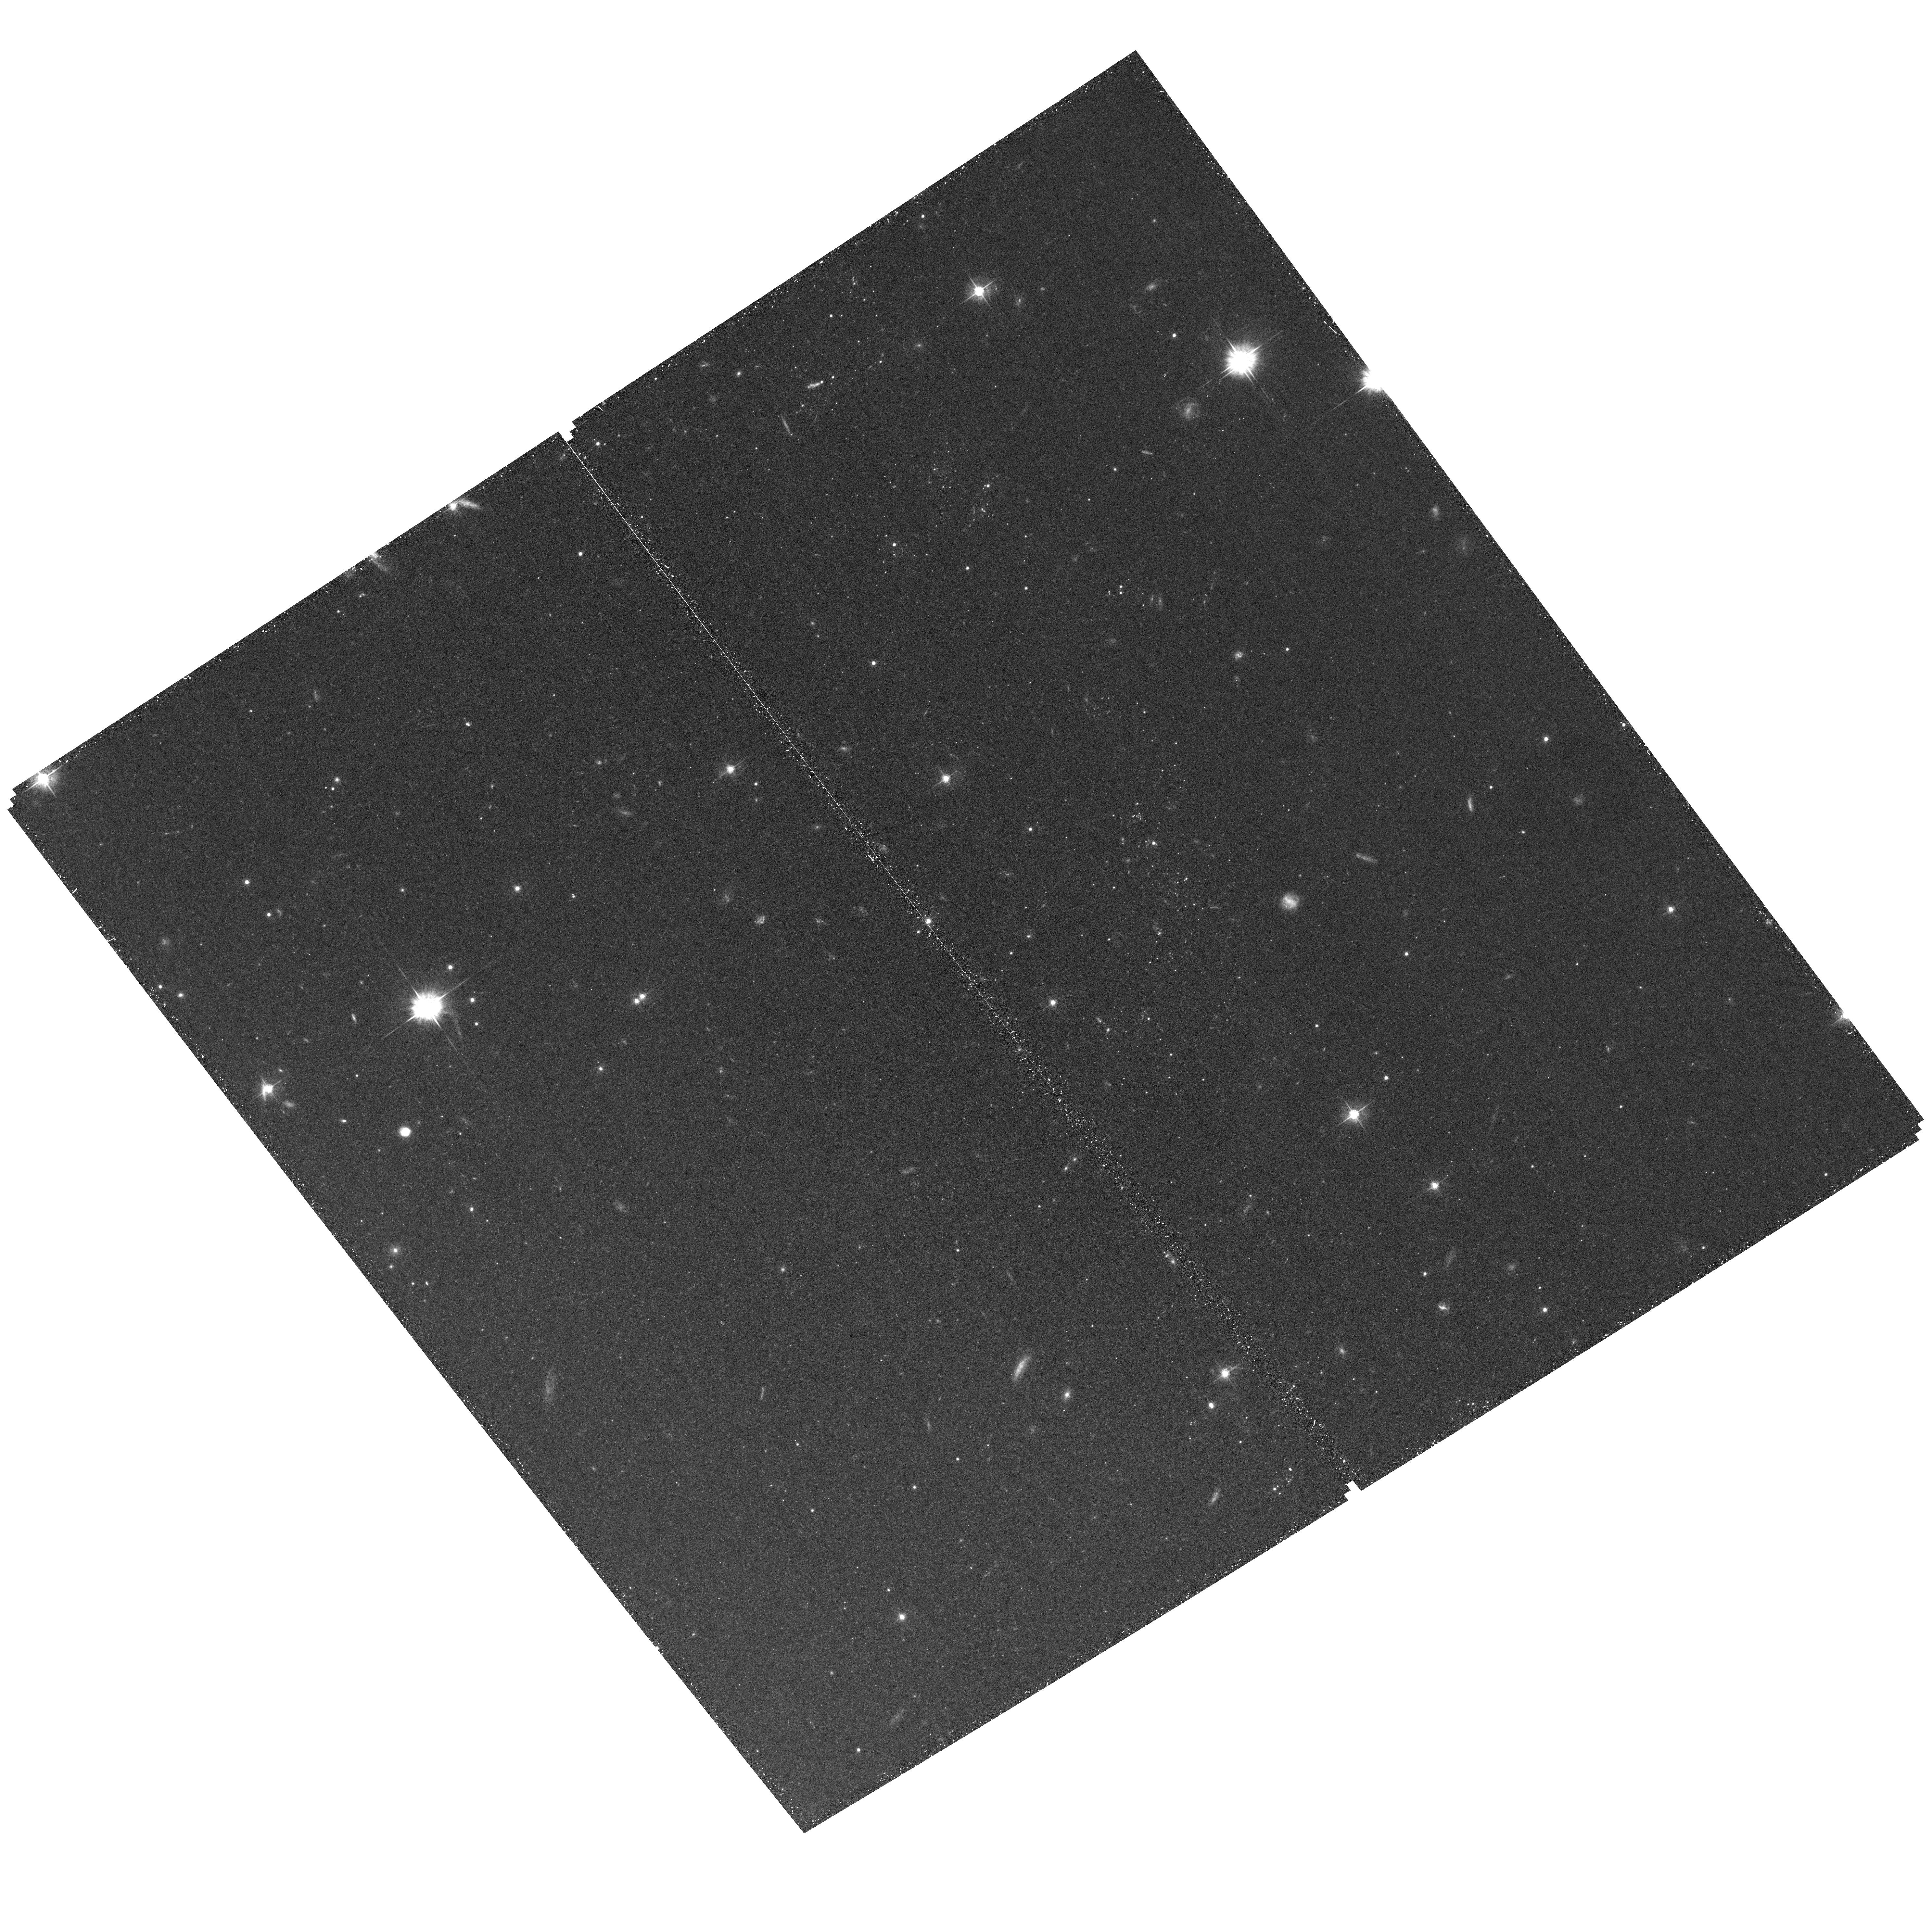
Target: field at RA 204.209°, Dec -29.727°. Instrument: ACS/WFC. Filter: F555W. Exposure: 30 min. Observation ID: hst_12513_04_acs_wfc_f555w_jbqc04

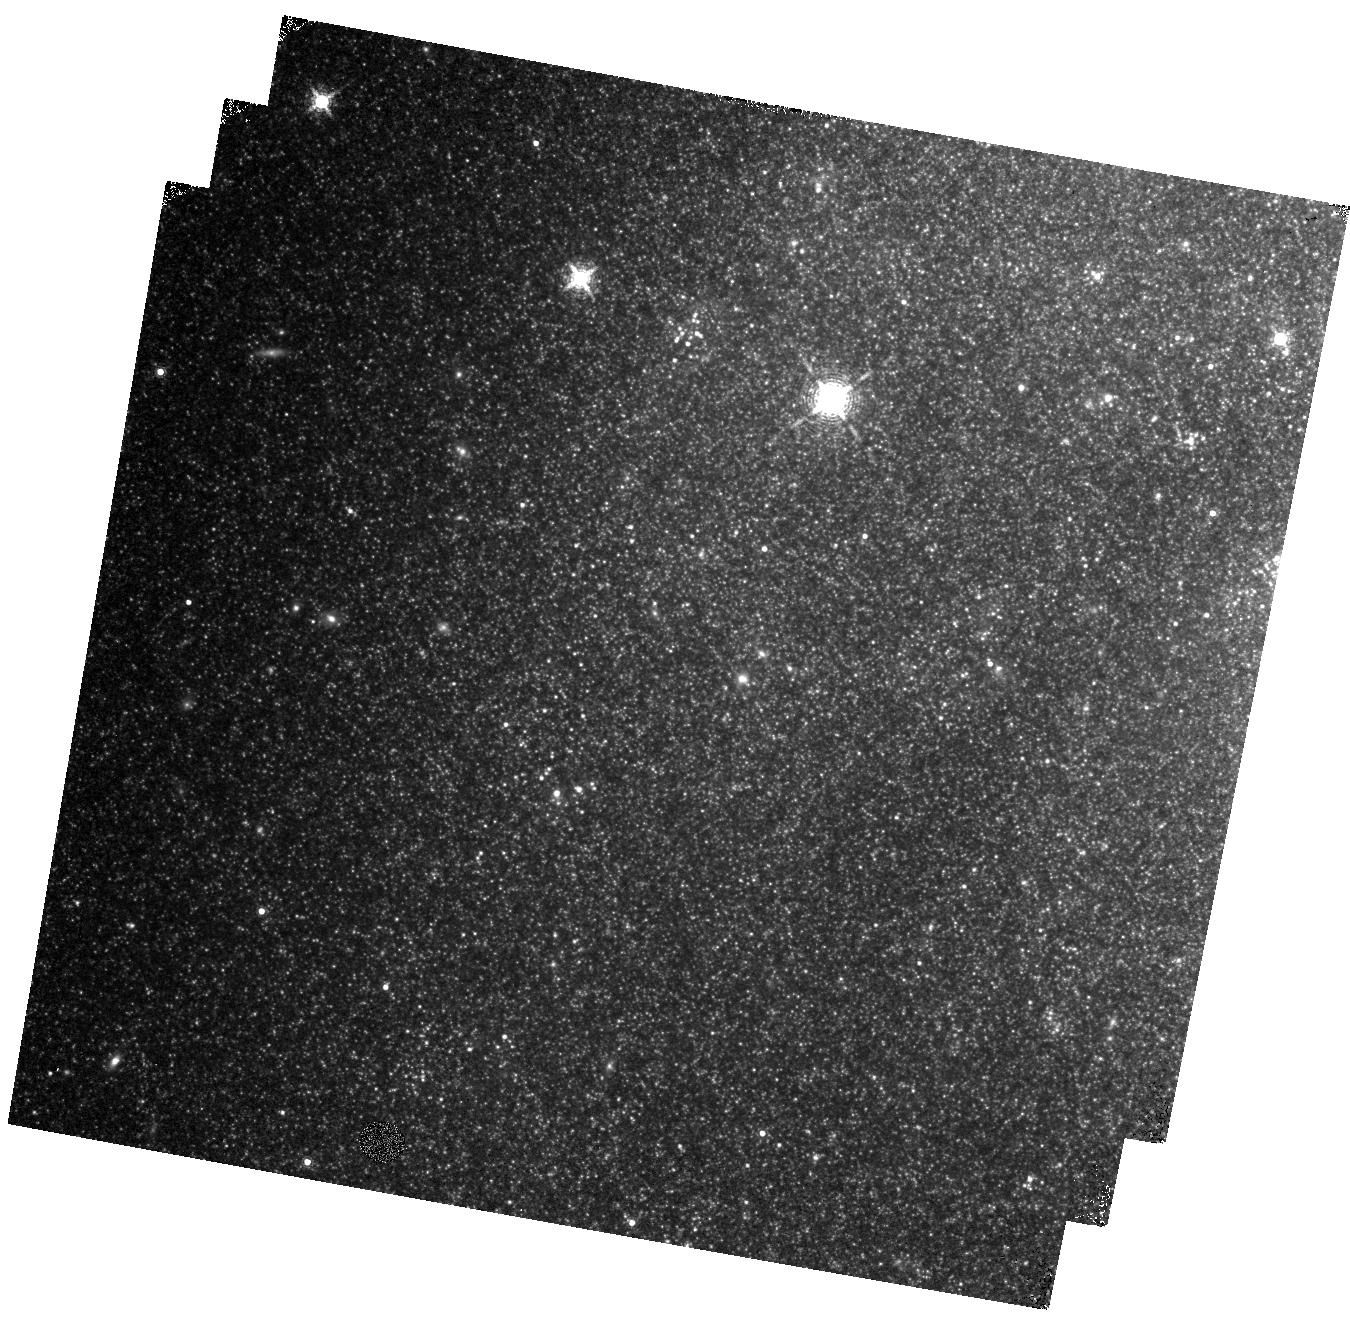
Target: M83-F7. Instrument: WFC3/IR. Filter: F164N. Exposure: 35 min. Observation ID: hst_12513_10_wfc3_ir_f164n_ibqc10

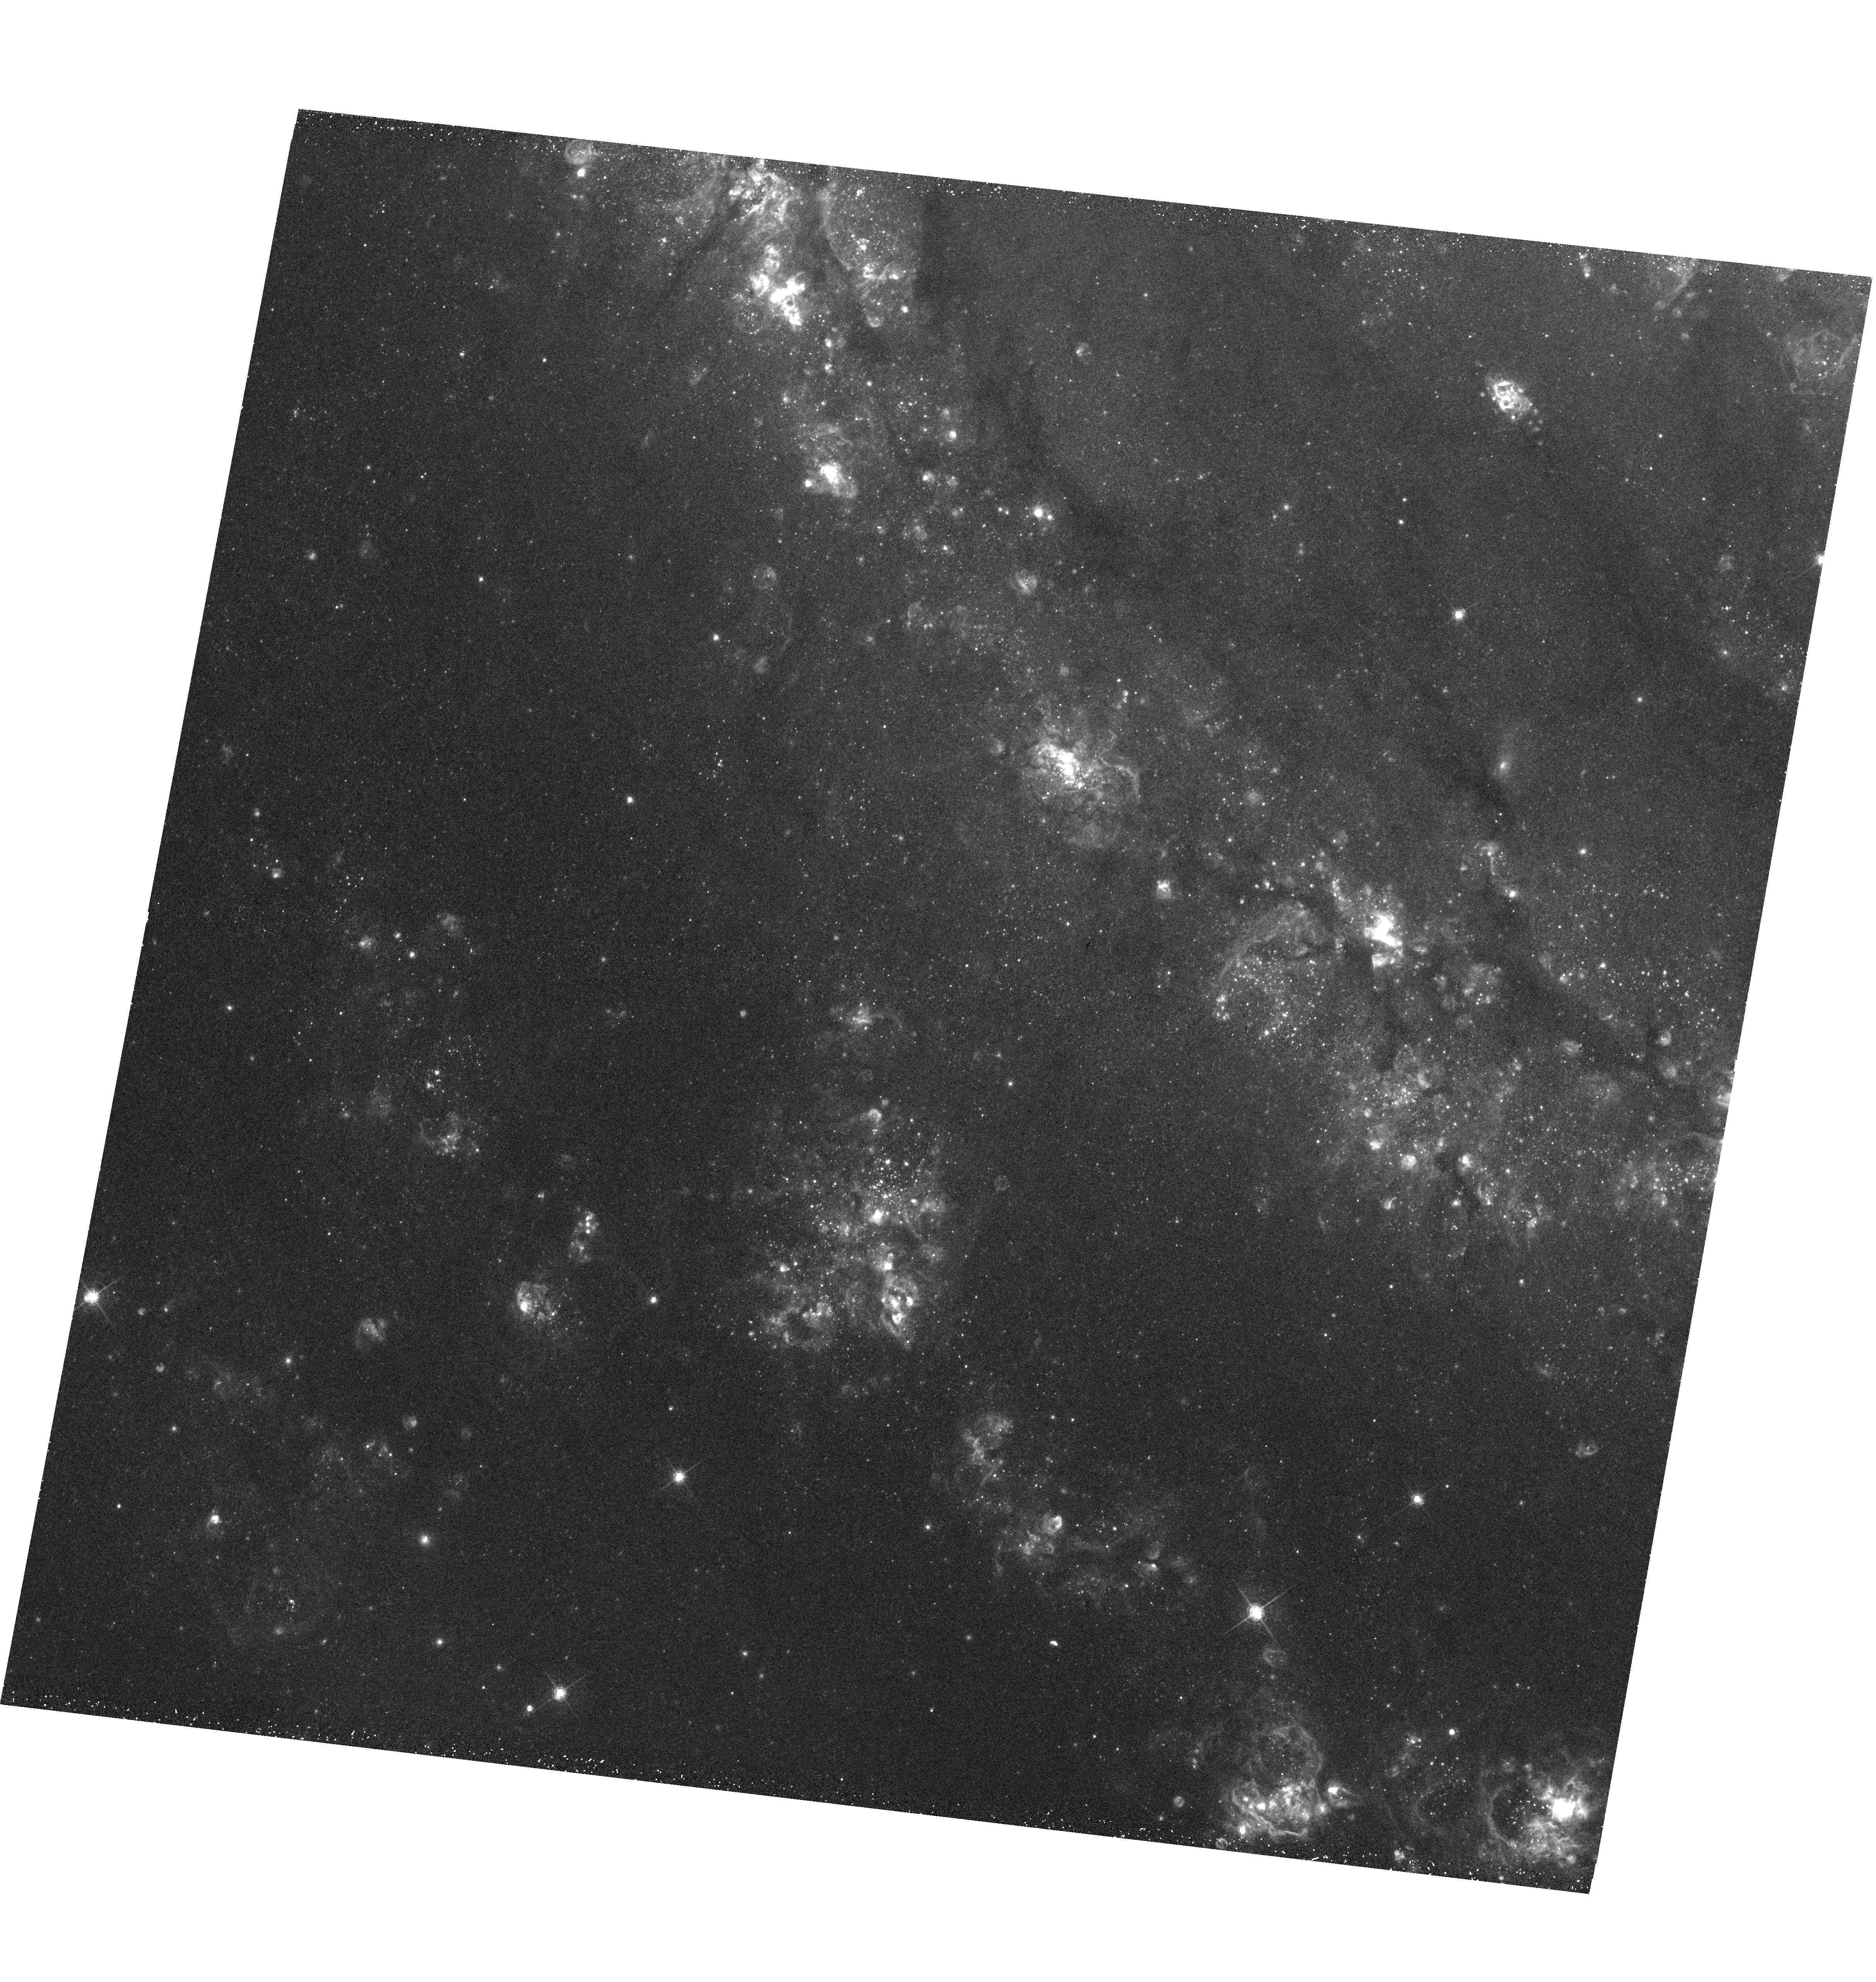
Target: M83-F3. Instrument: WFC3/UVIS. Filter: F657N. Exposure: 30 min. Observation ID: hst_12513_01_wfc3_uvis_f657n_ibqc01

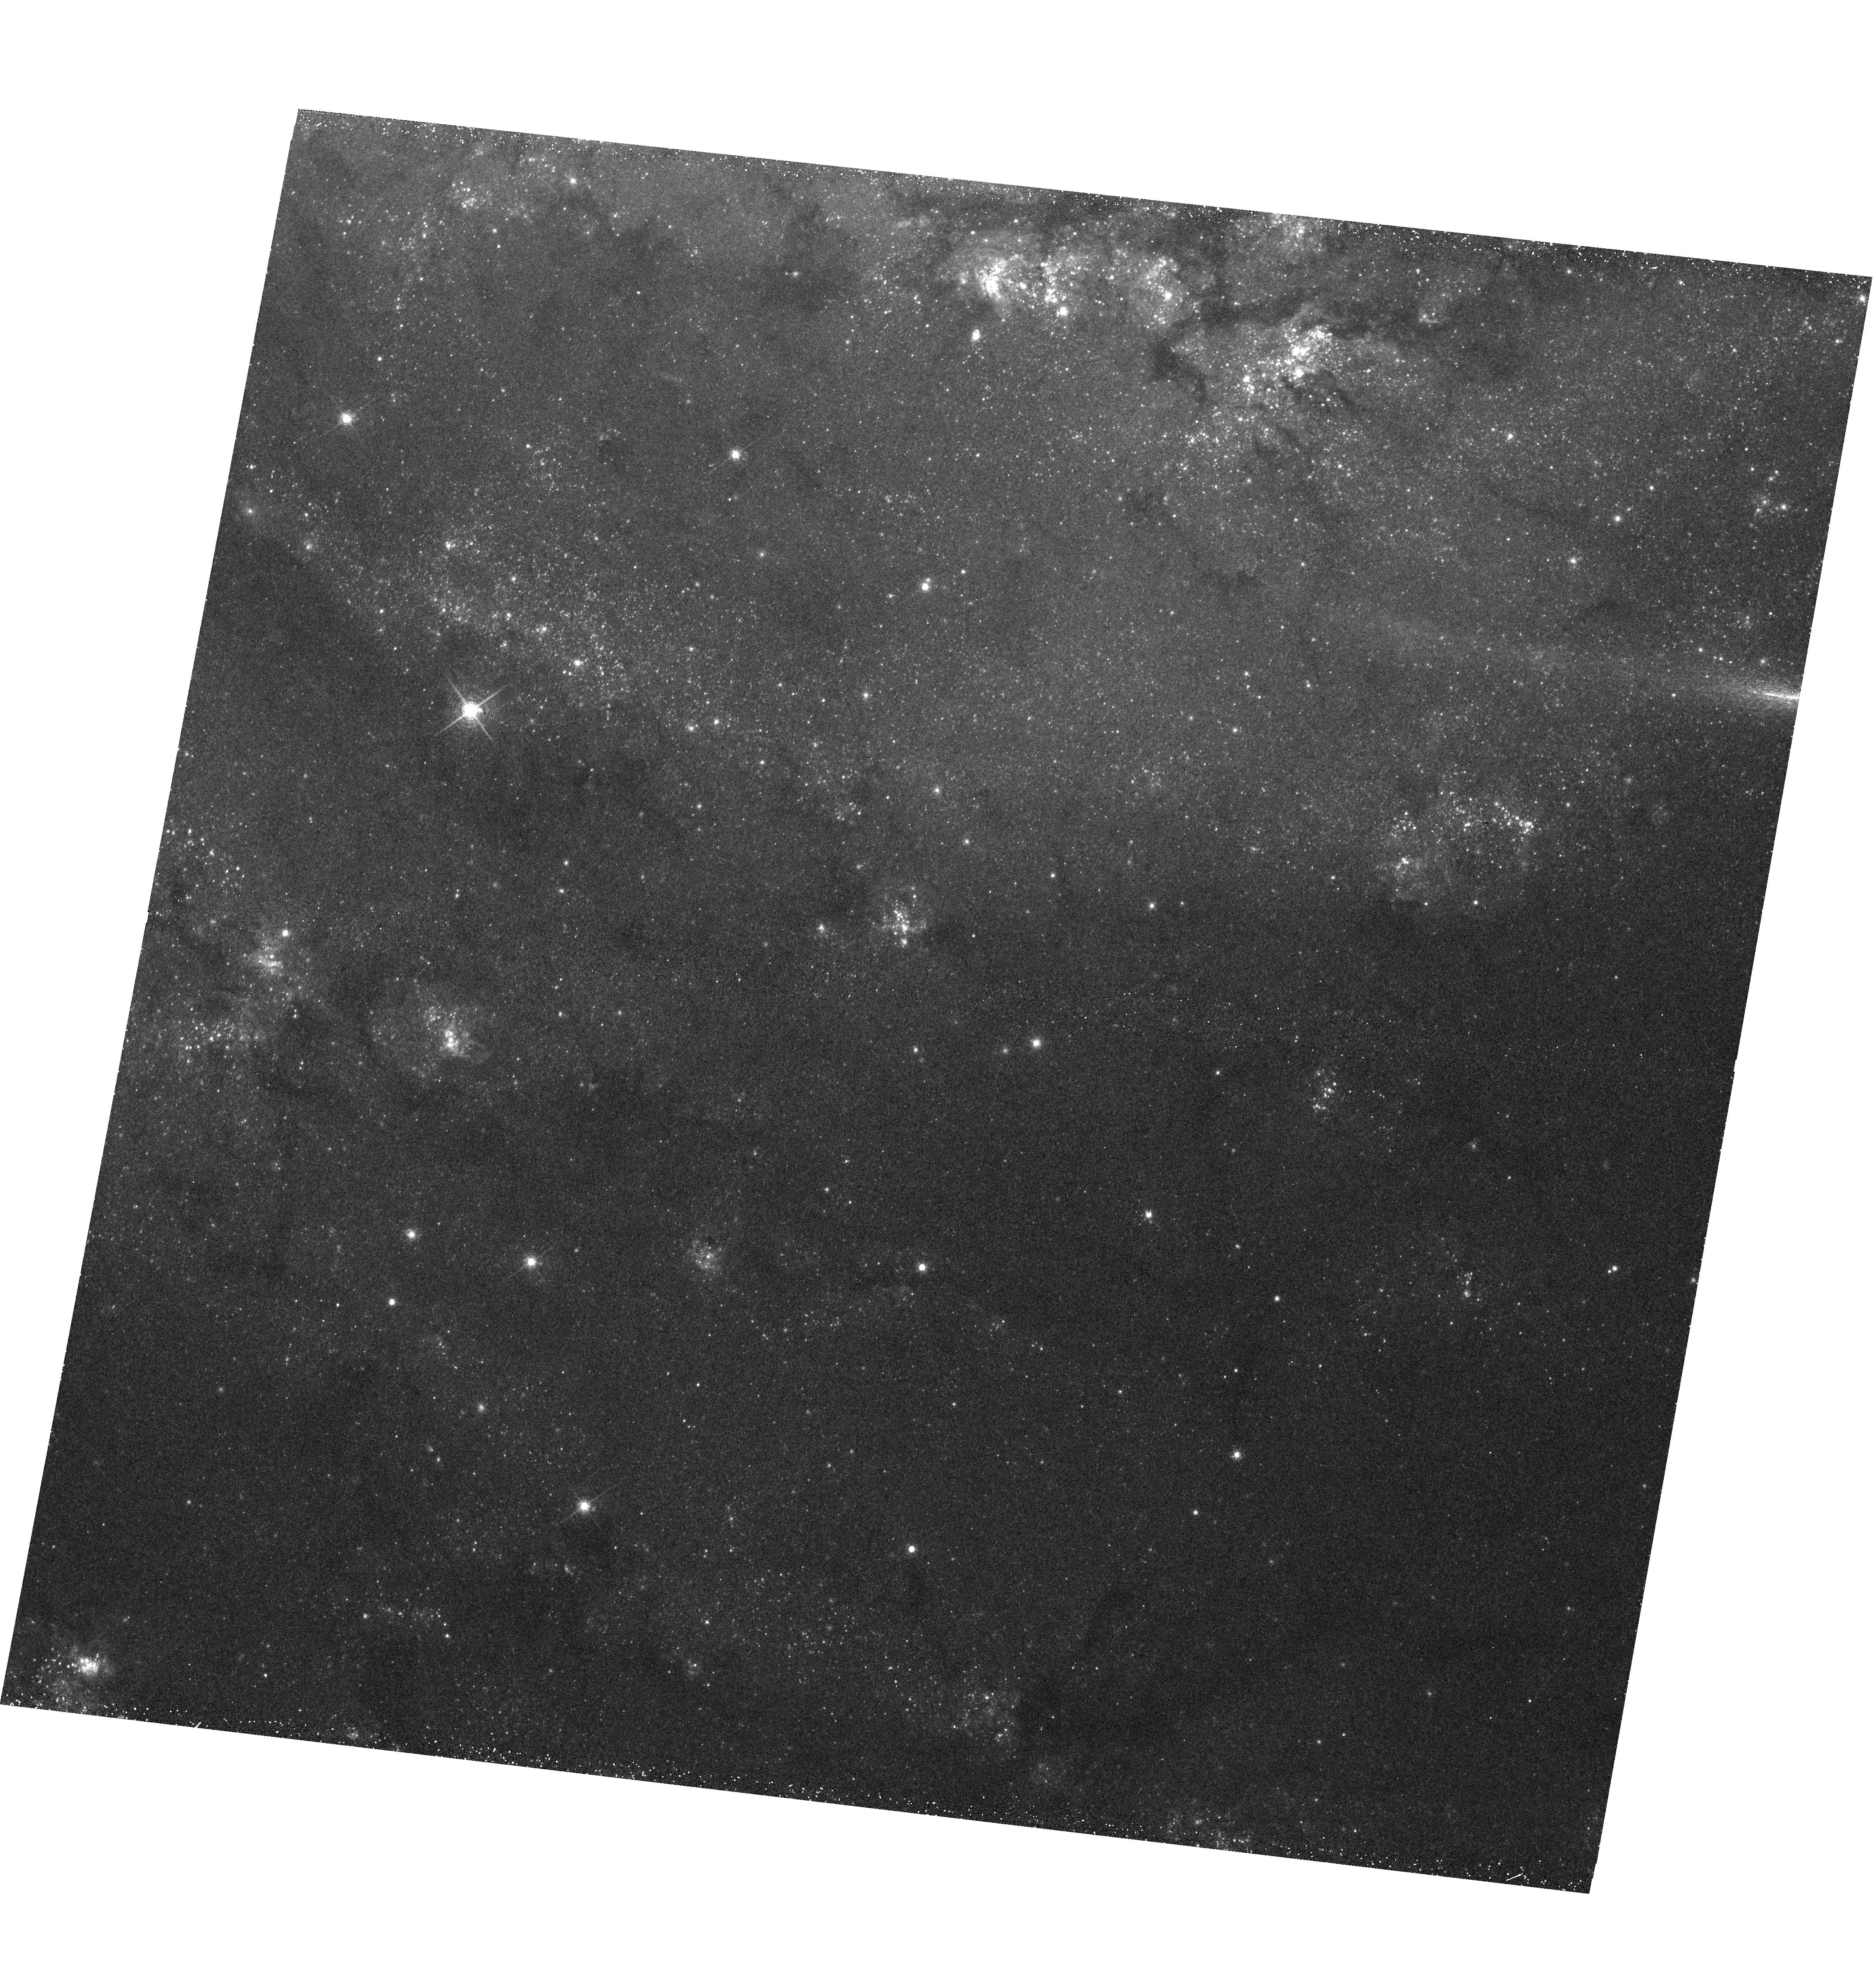
Target: M83-F6. Instrument: WFC3/UVIS. Filter: F673N. Exposure: 38 min. Observation ID: hst_12513_08_wfc3_uvis_f673n_ibqc08

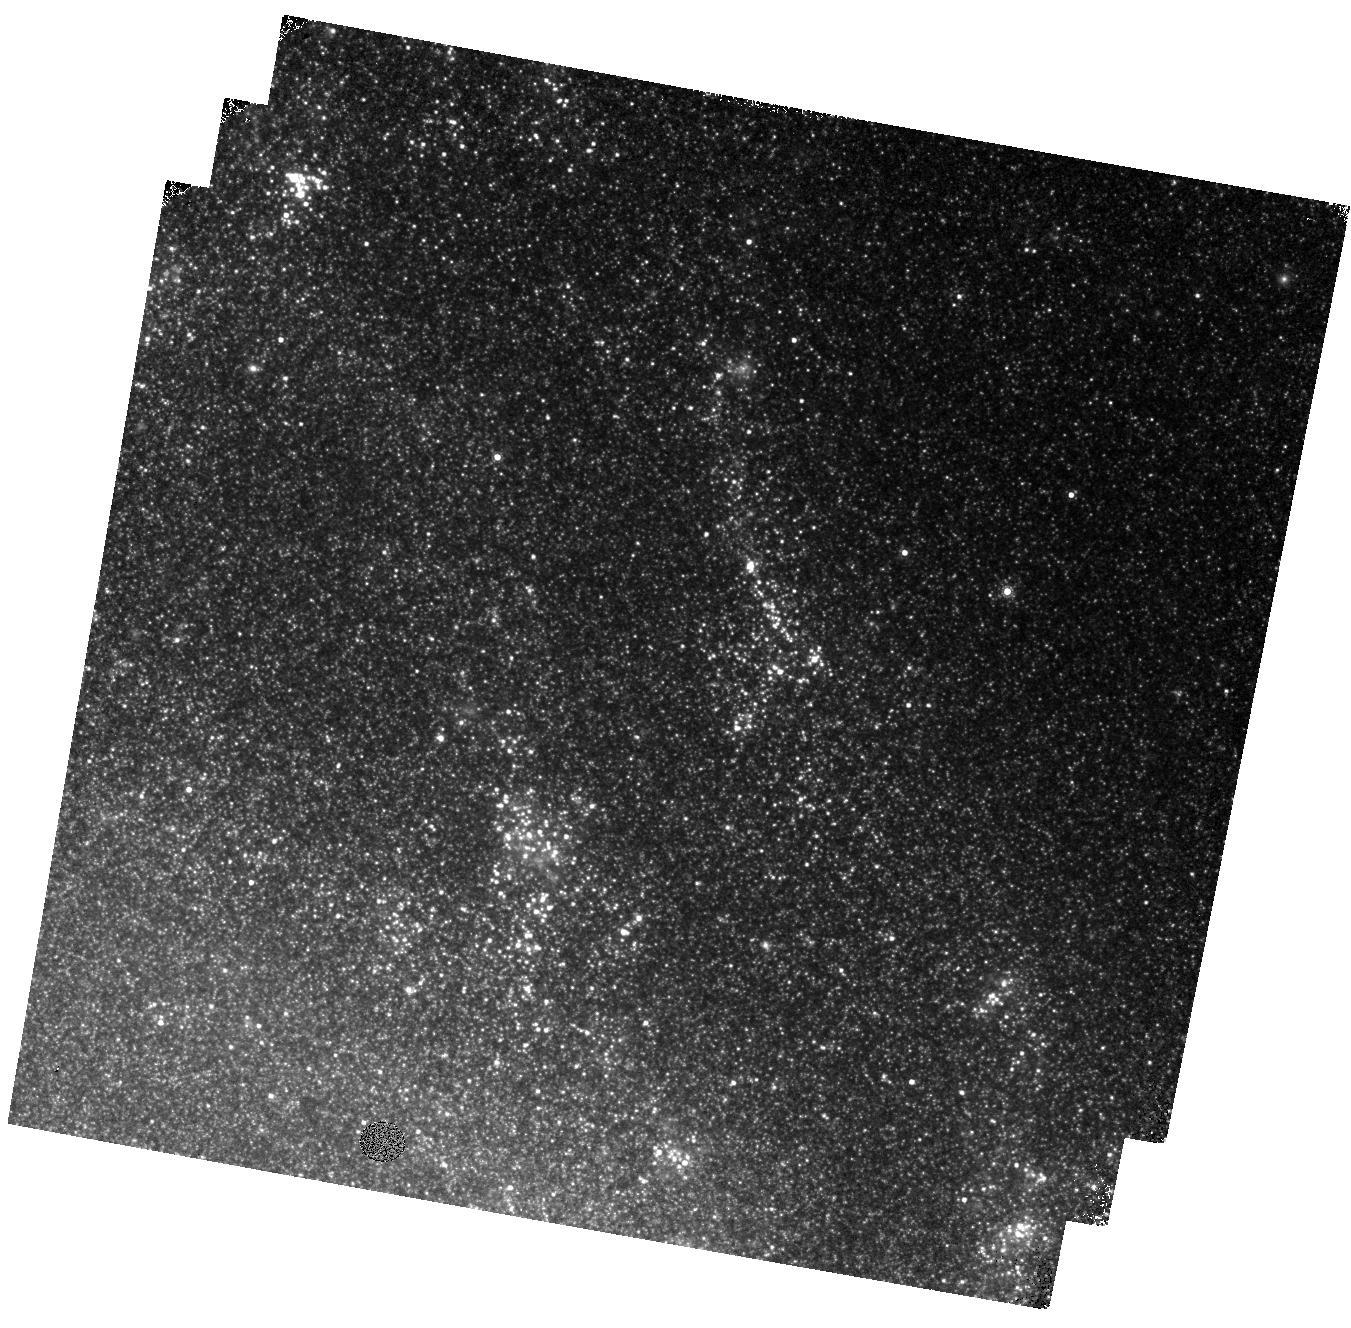
Target: M83-F4. Instrument: WFC3/IR. Filter: F164N. Exposure: 35 min. Observation ID: hst_12513_04_wfc3_ir_f164n_ibqc04

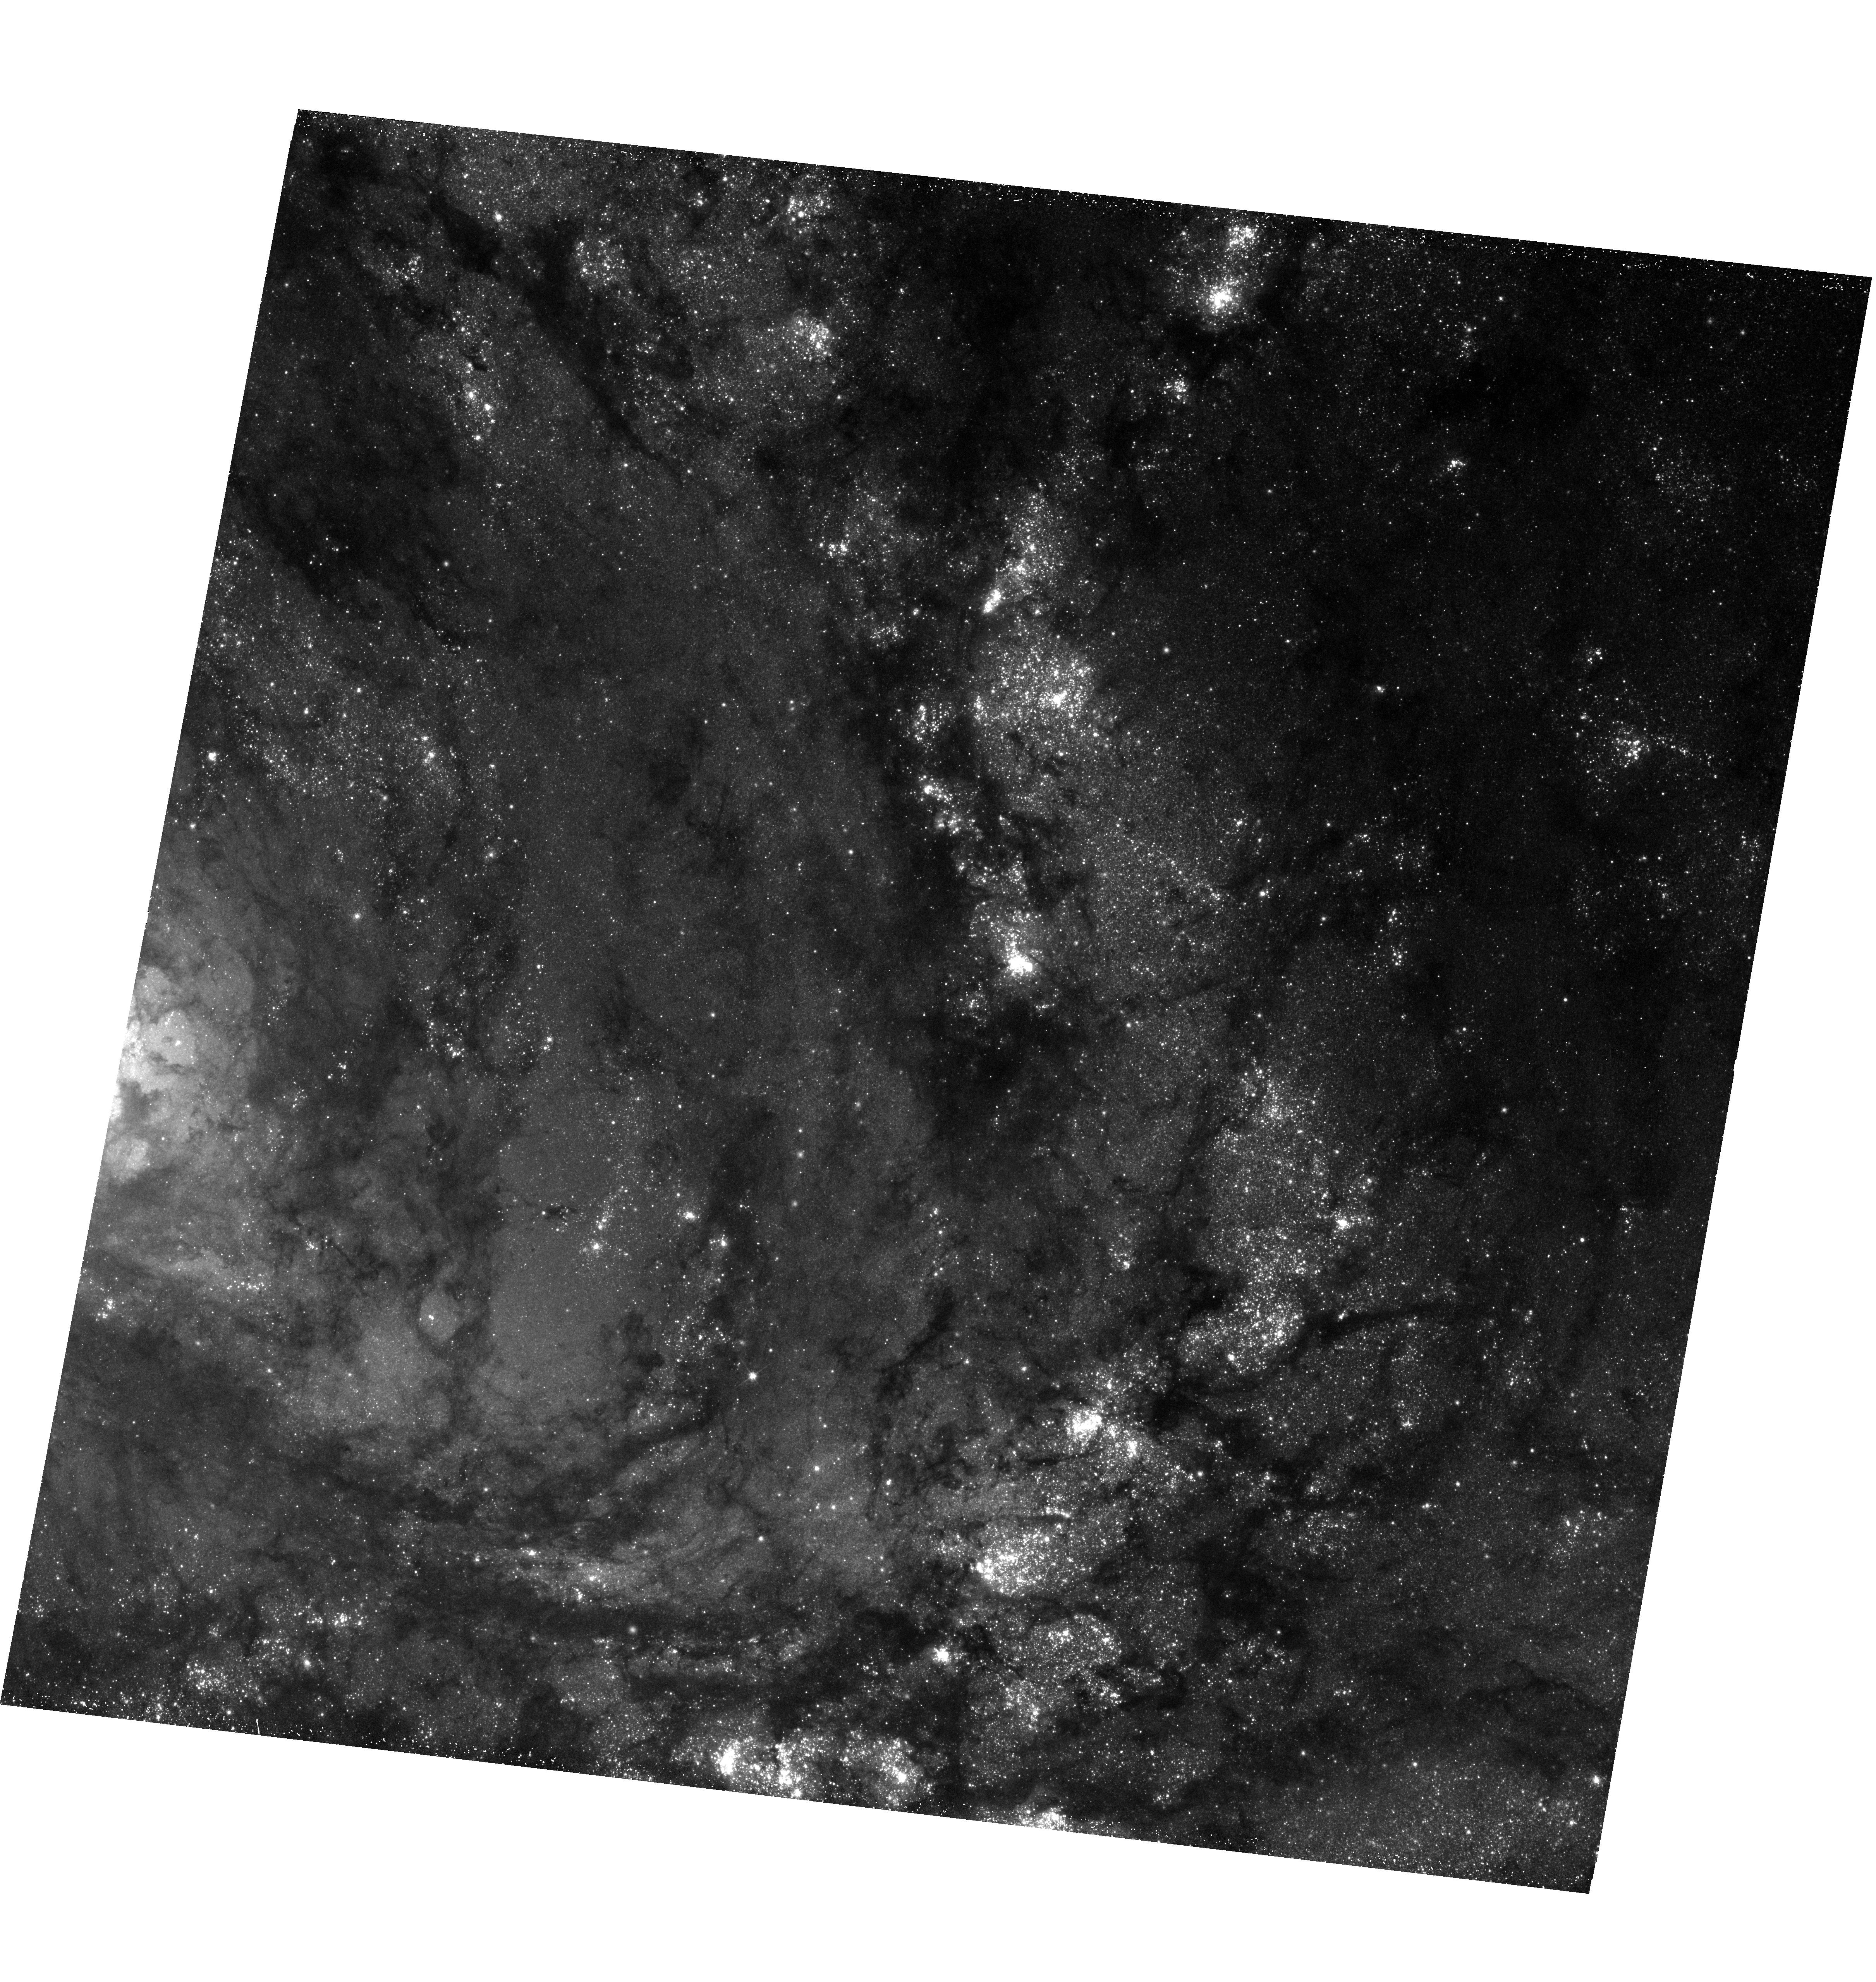
Target: M83-F5. Instrument: WFC3/UVIS. Filter: F438W. Exposure: 30 min. Observation ID: hst_12513_05_wfc3_uvis_f438w_ibqc05

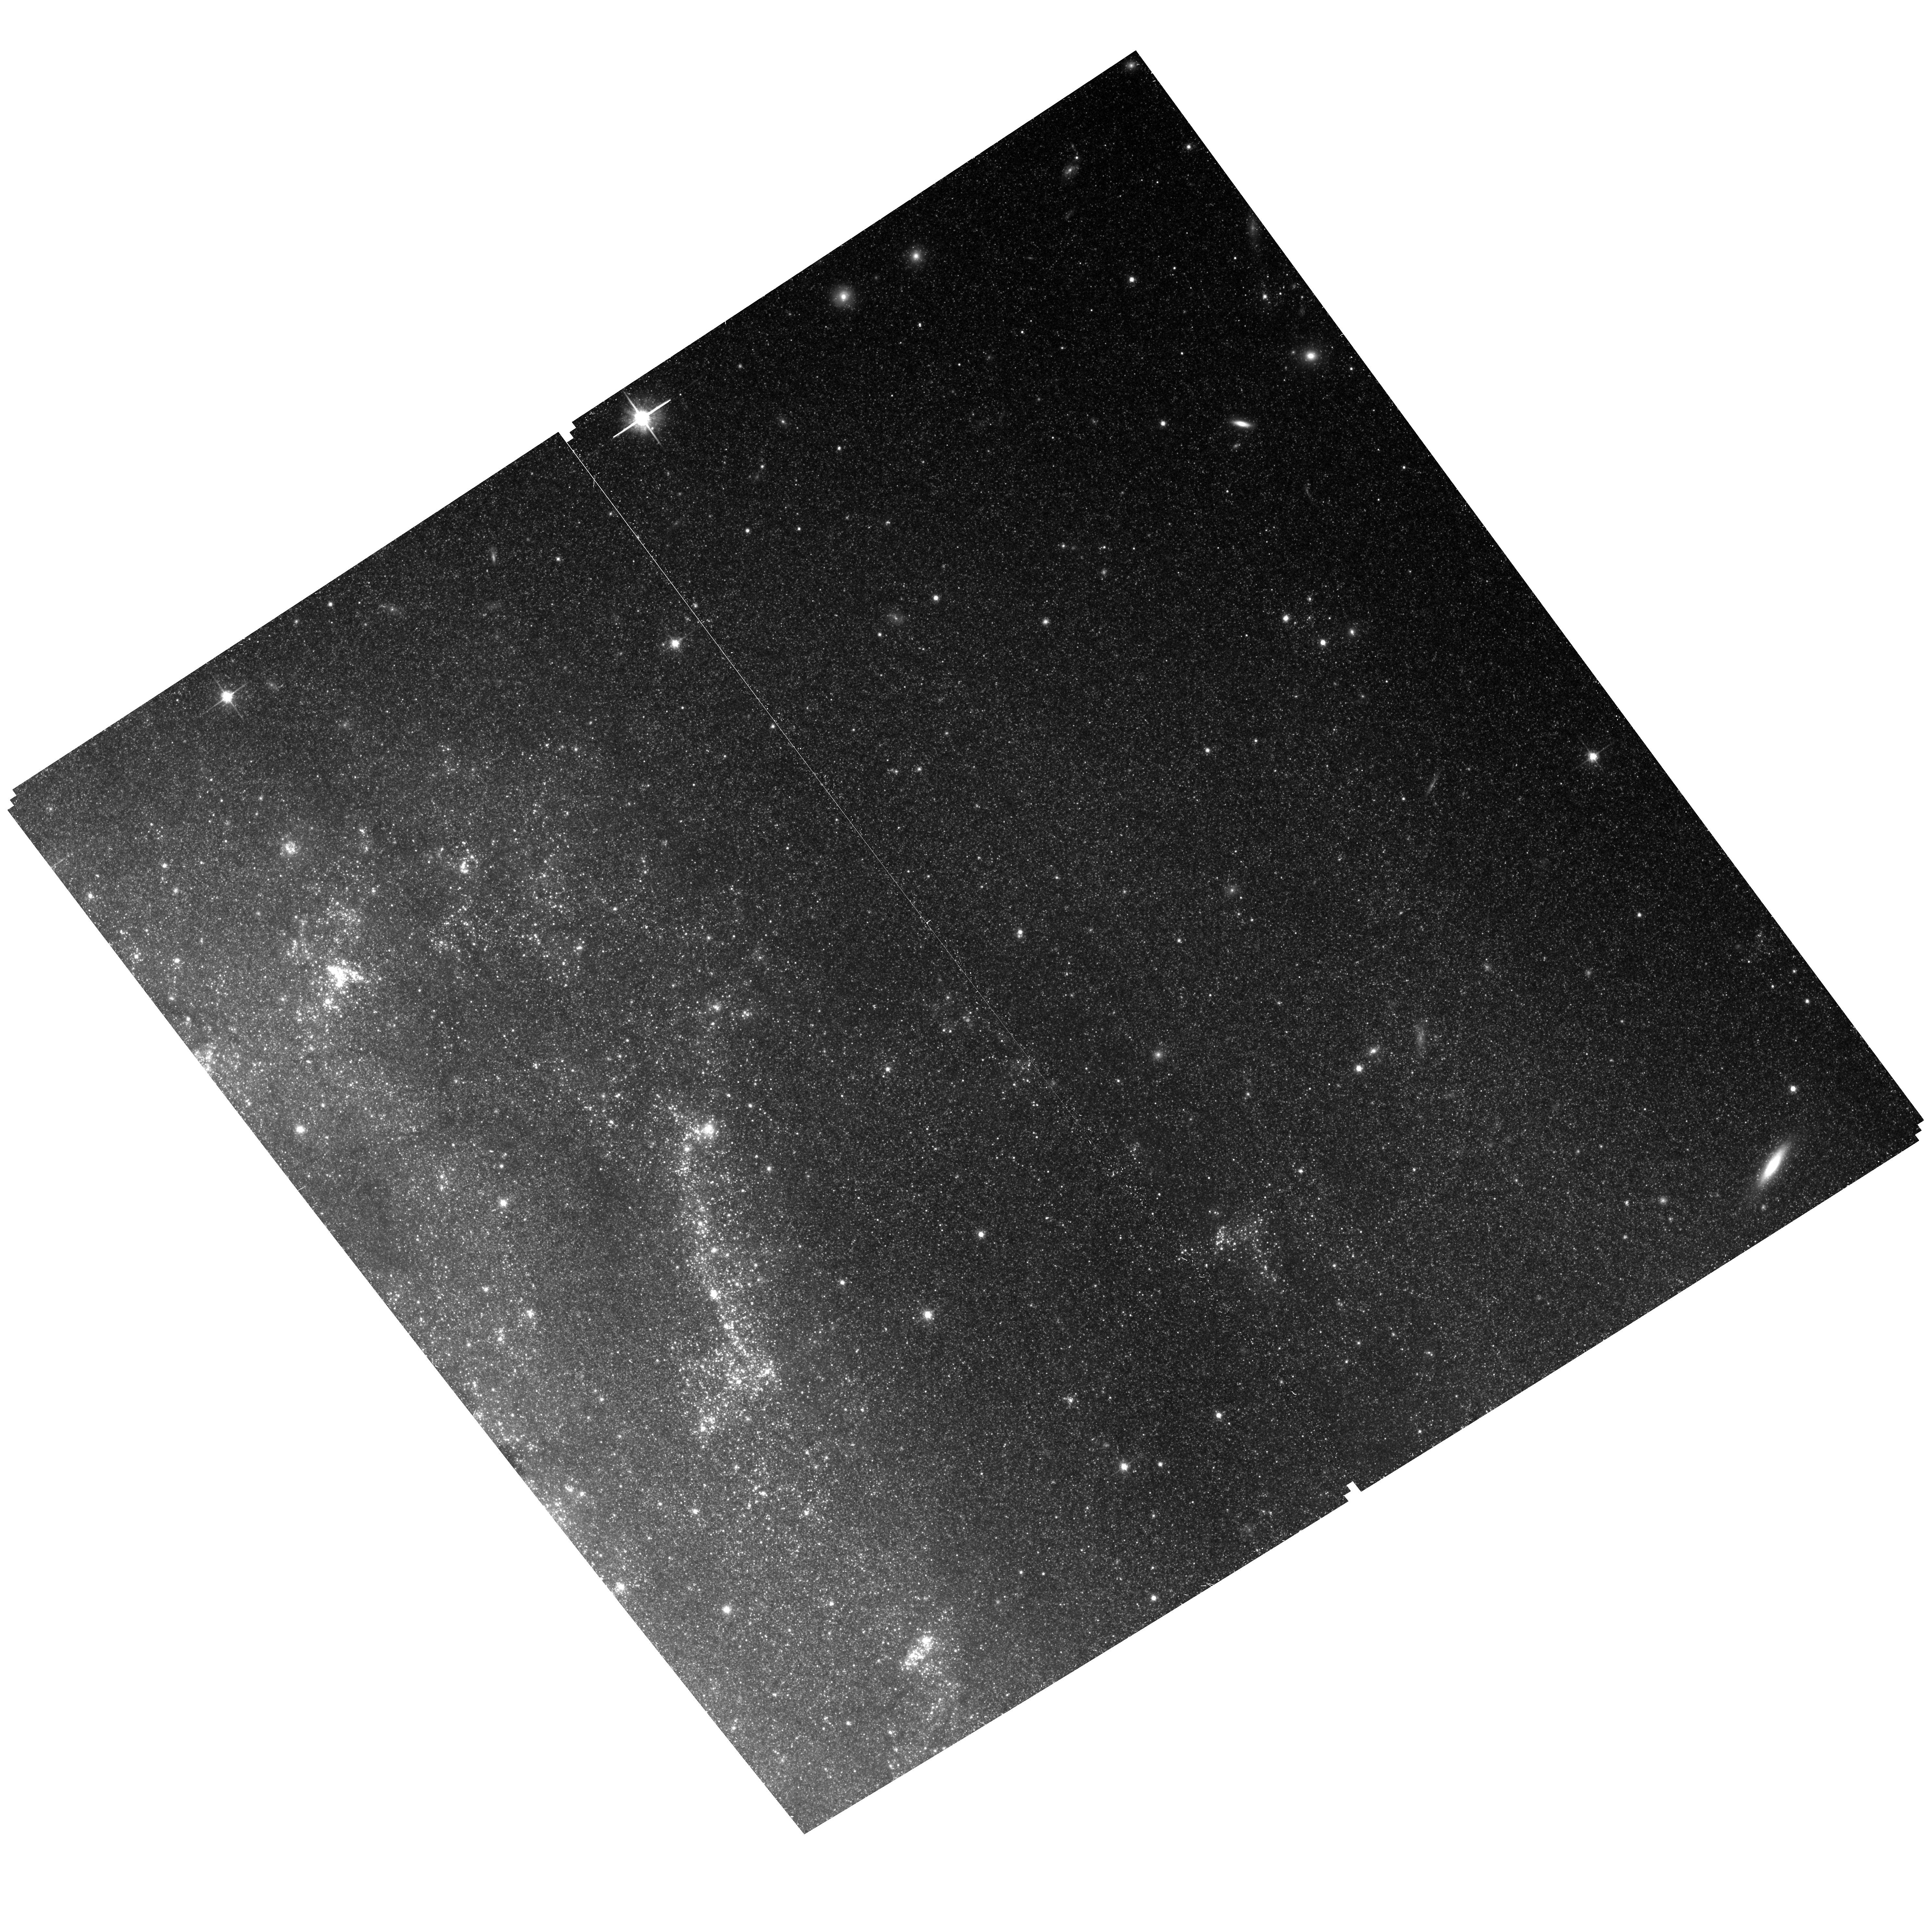
Target: field at RA 204.214°, Dec -29.808°. Instrument: ACS/WFC. Filter: F814W. Exposure: 44 min. Observation ID: hst_12513_08_acs_wfc_f814w_jbqc08

Stellar Life and Death in M83: A Hubble-Chandra Perspective (PI: Blair, William P.)

The grand-design spiral starburst galaxy M83 is nearby (4.5 Mpc), face-on, and the host to six SNe since 1923--making it an exceptional laboratory for studying the life cycle of massive stars. Starting with their birth in star clusters, continuing with dissolution of most clusters and transfer of thestars to the field, and ending with their demise as SNe to produce a population of SNRs and X-ray binaries, massive stars provide most of the ``action" in galaxies. Data from two Early Release Science fields demonstrate WFC3's value for exploring the environments of massive stars and finding supernova remnants in M83. We propose broad- and narrow-band WFC3 imaging of an additional five fields to complete coverage of M83's bright optical disk. When combined with a deep (750 ks) Chandra observation now underway and a recently approved deep radio survey from ATCA, our program will provide the most detailed multiwavelength study of any spiral galaxy. Our primary goals are to: 1) dissect how clusters form and then dissolve into the field, using precision age dating techniques WFC3 enables; 2) investigate the X-ray binary population by identifying optical counterparts and exploring their local star-formation history; 3) characterize an unprecedented sample of over 300 SNRs and use them as probes of galactic structure; and 4) relate clusters and SNRs to the extensive diffuse X-ray emission in M83. Besides these specific goals, this data set will have great archival value for other many future studies, including identification of the progenitors of new SNe--expected every decade or so in this supernova factory.